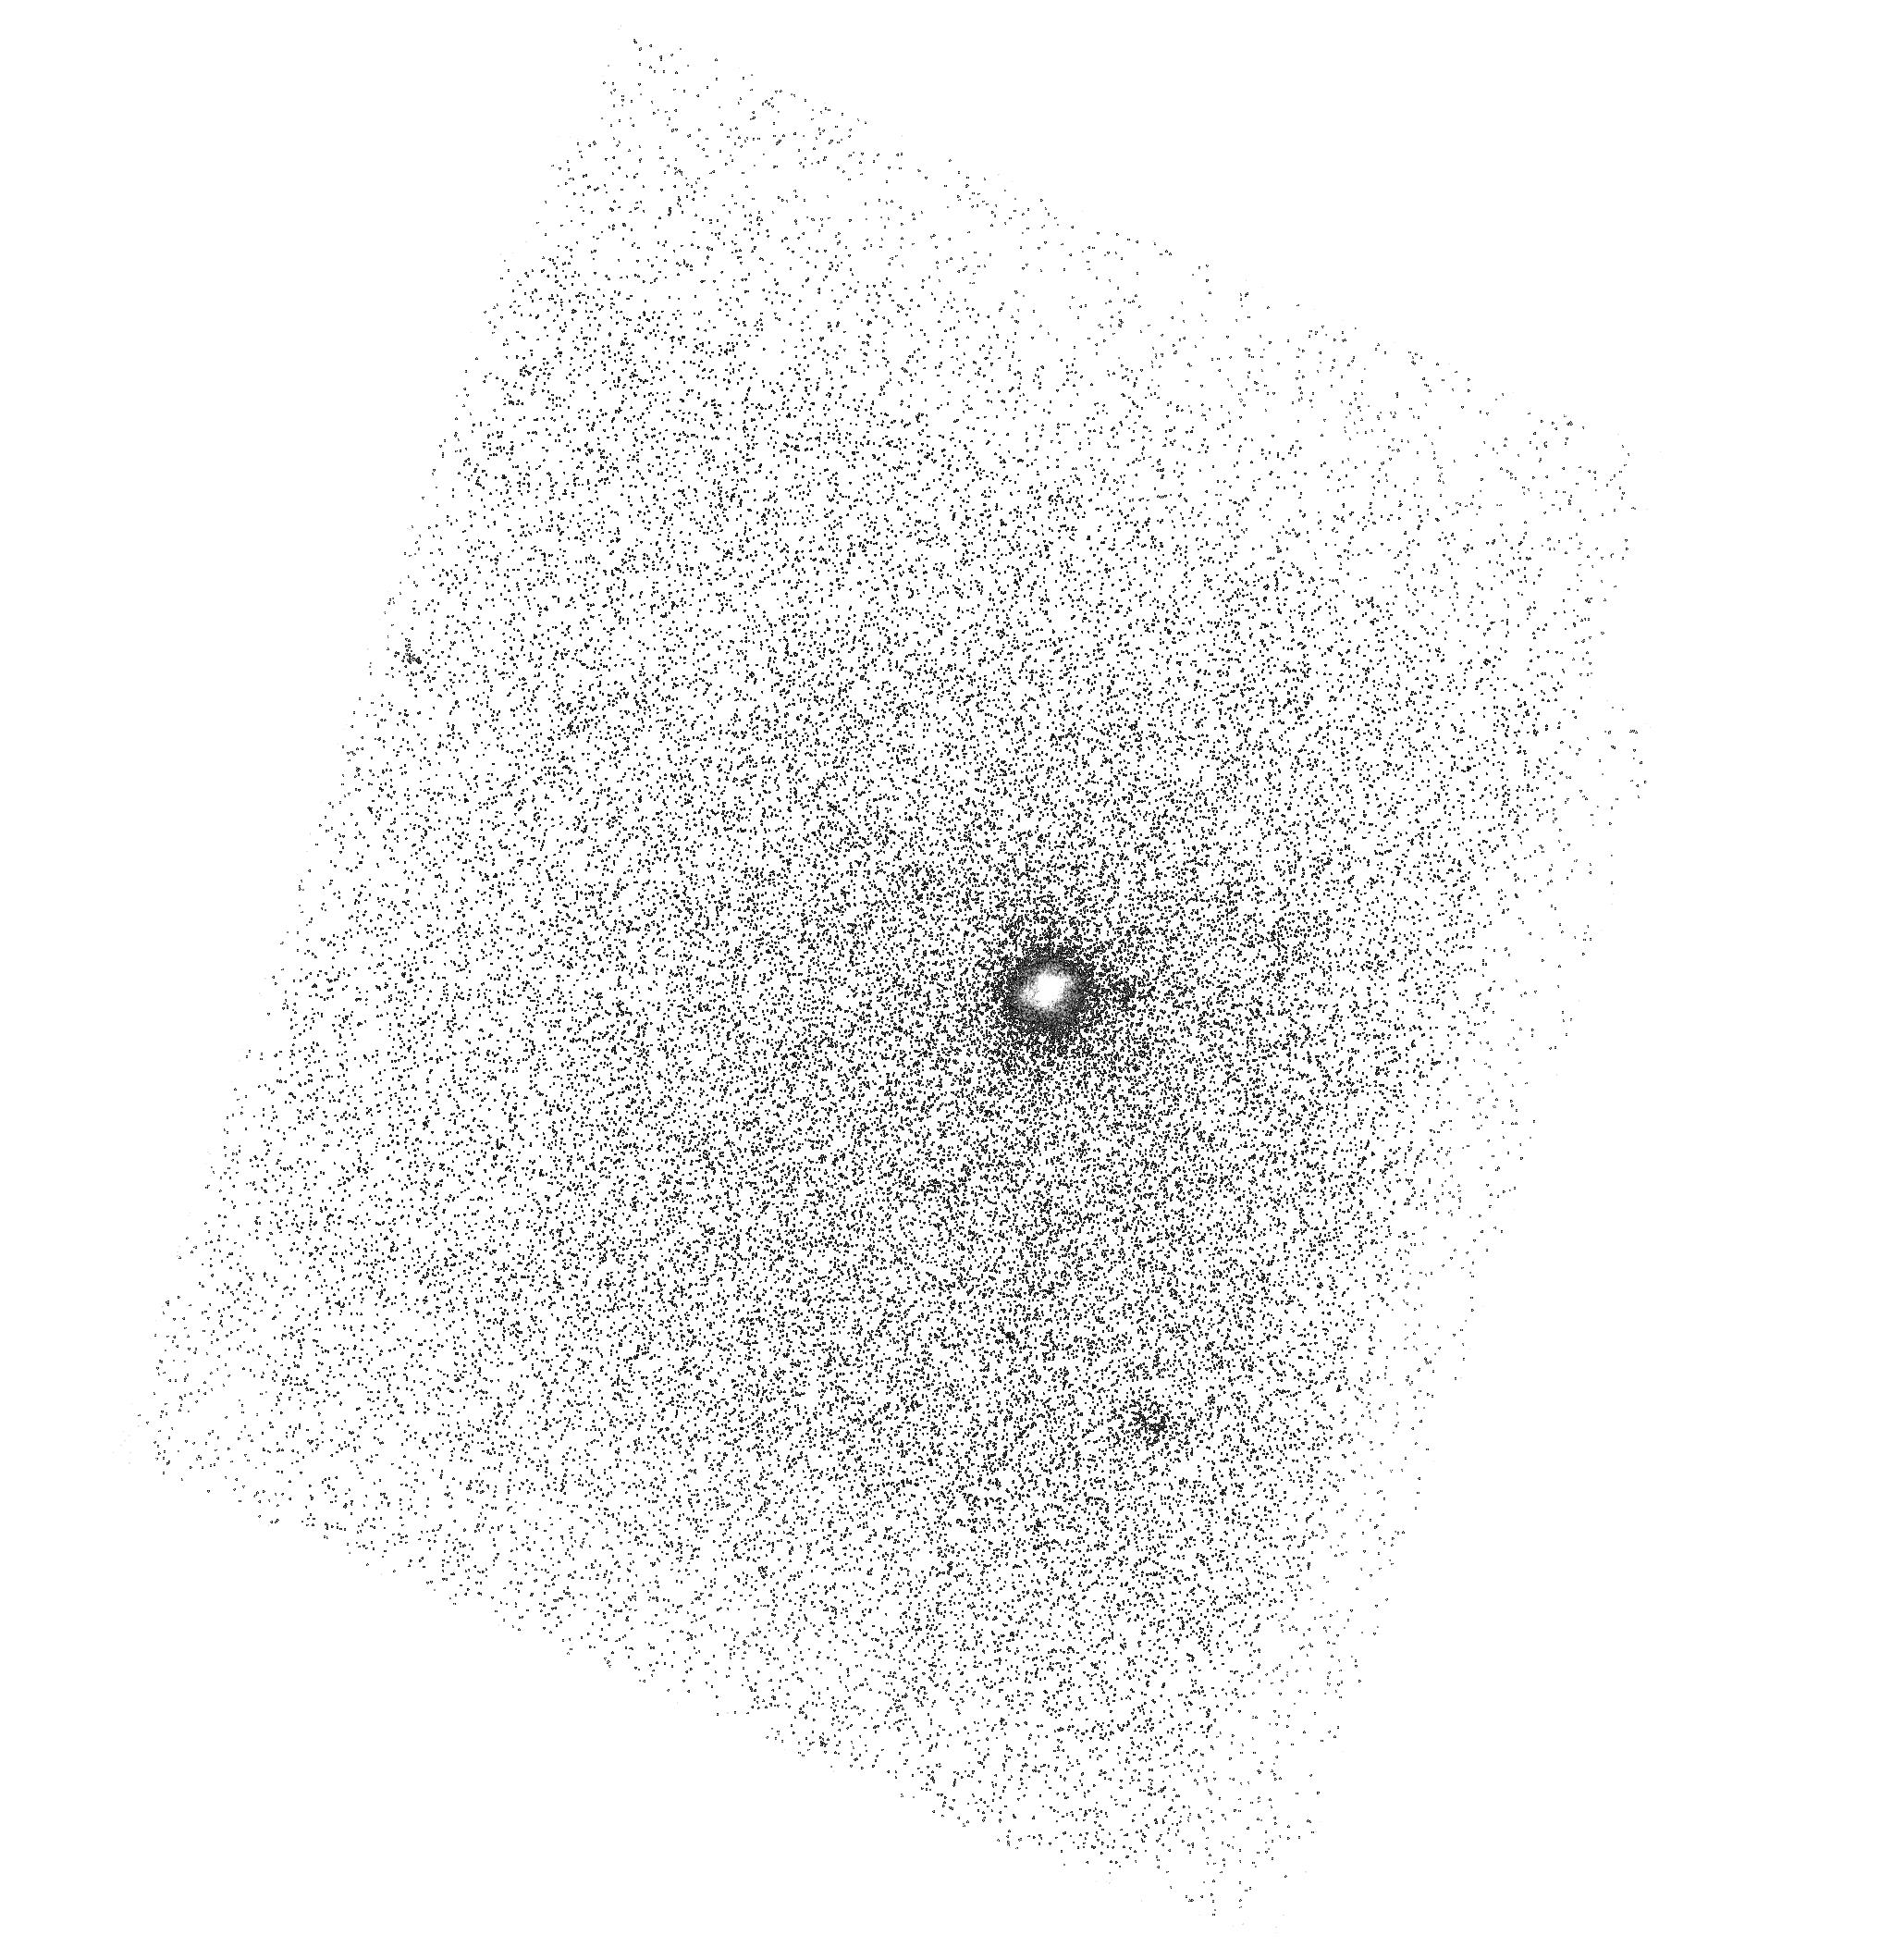
Target: SDSSJ235926.69+010838.8
Instrument: ACS/SBC
Filter: F150LP
Exposure: 34 min
Observation ID: hst_15643_52_acs_sbc_f150lp_jdxv52

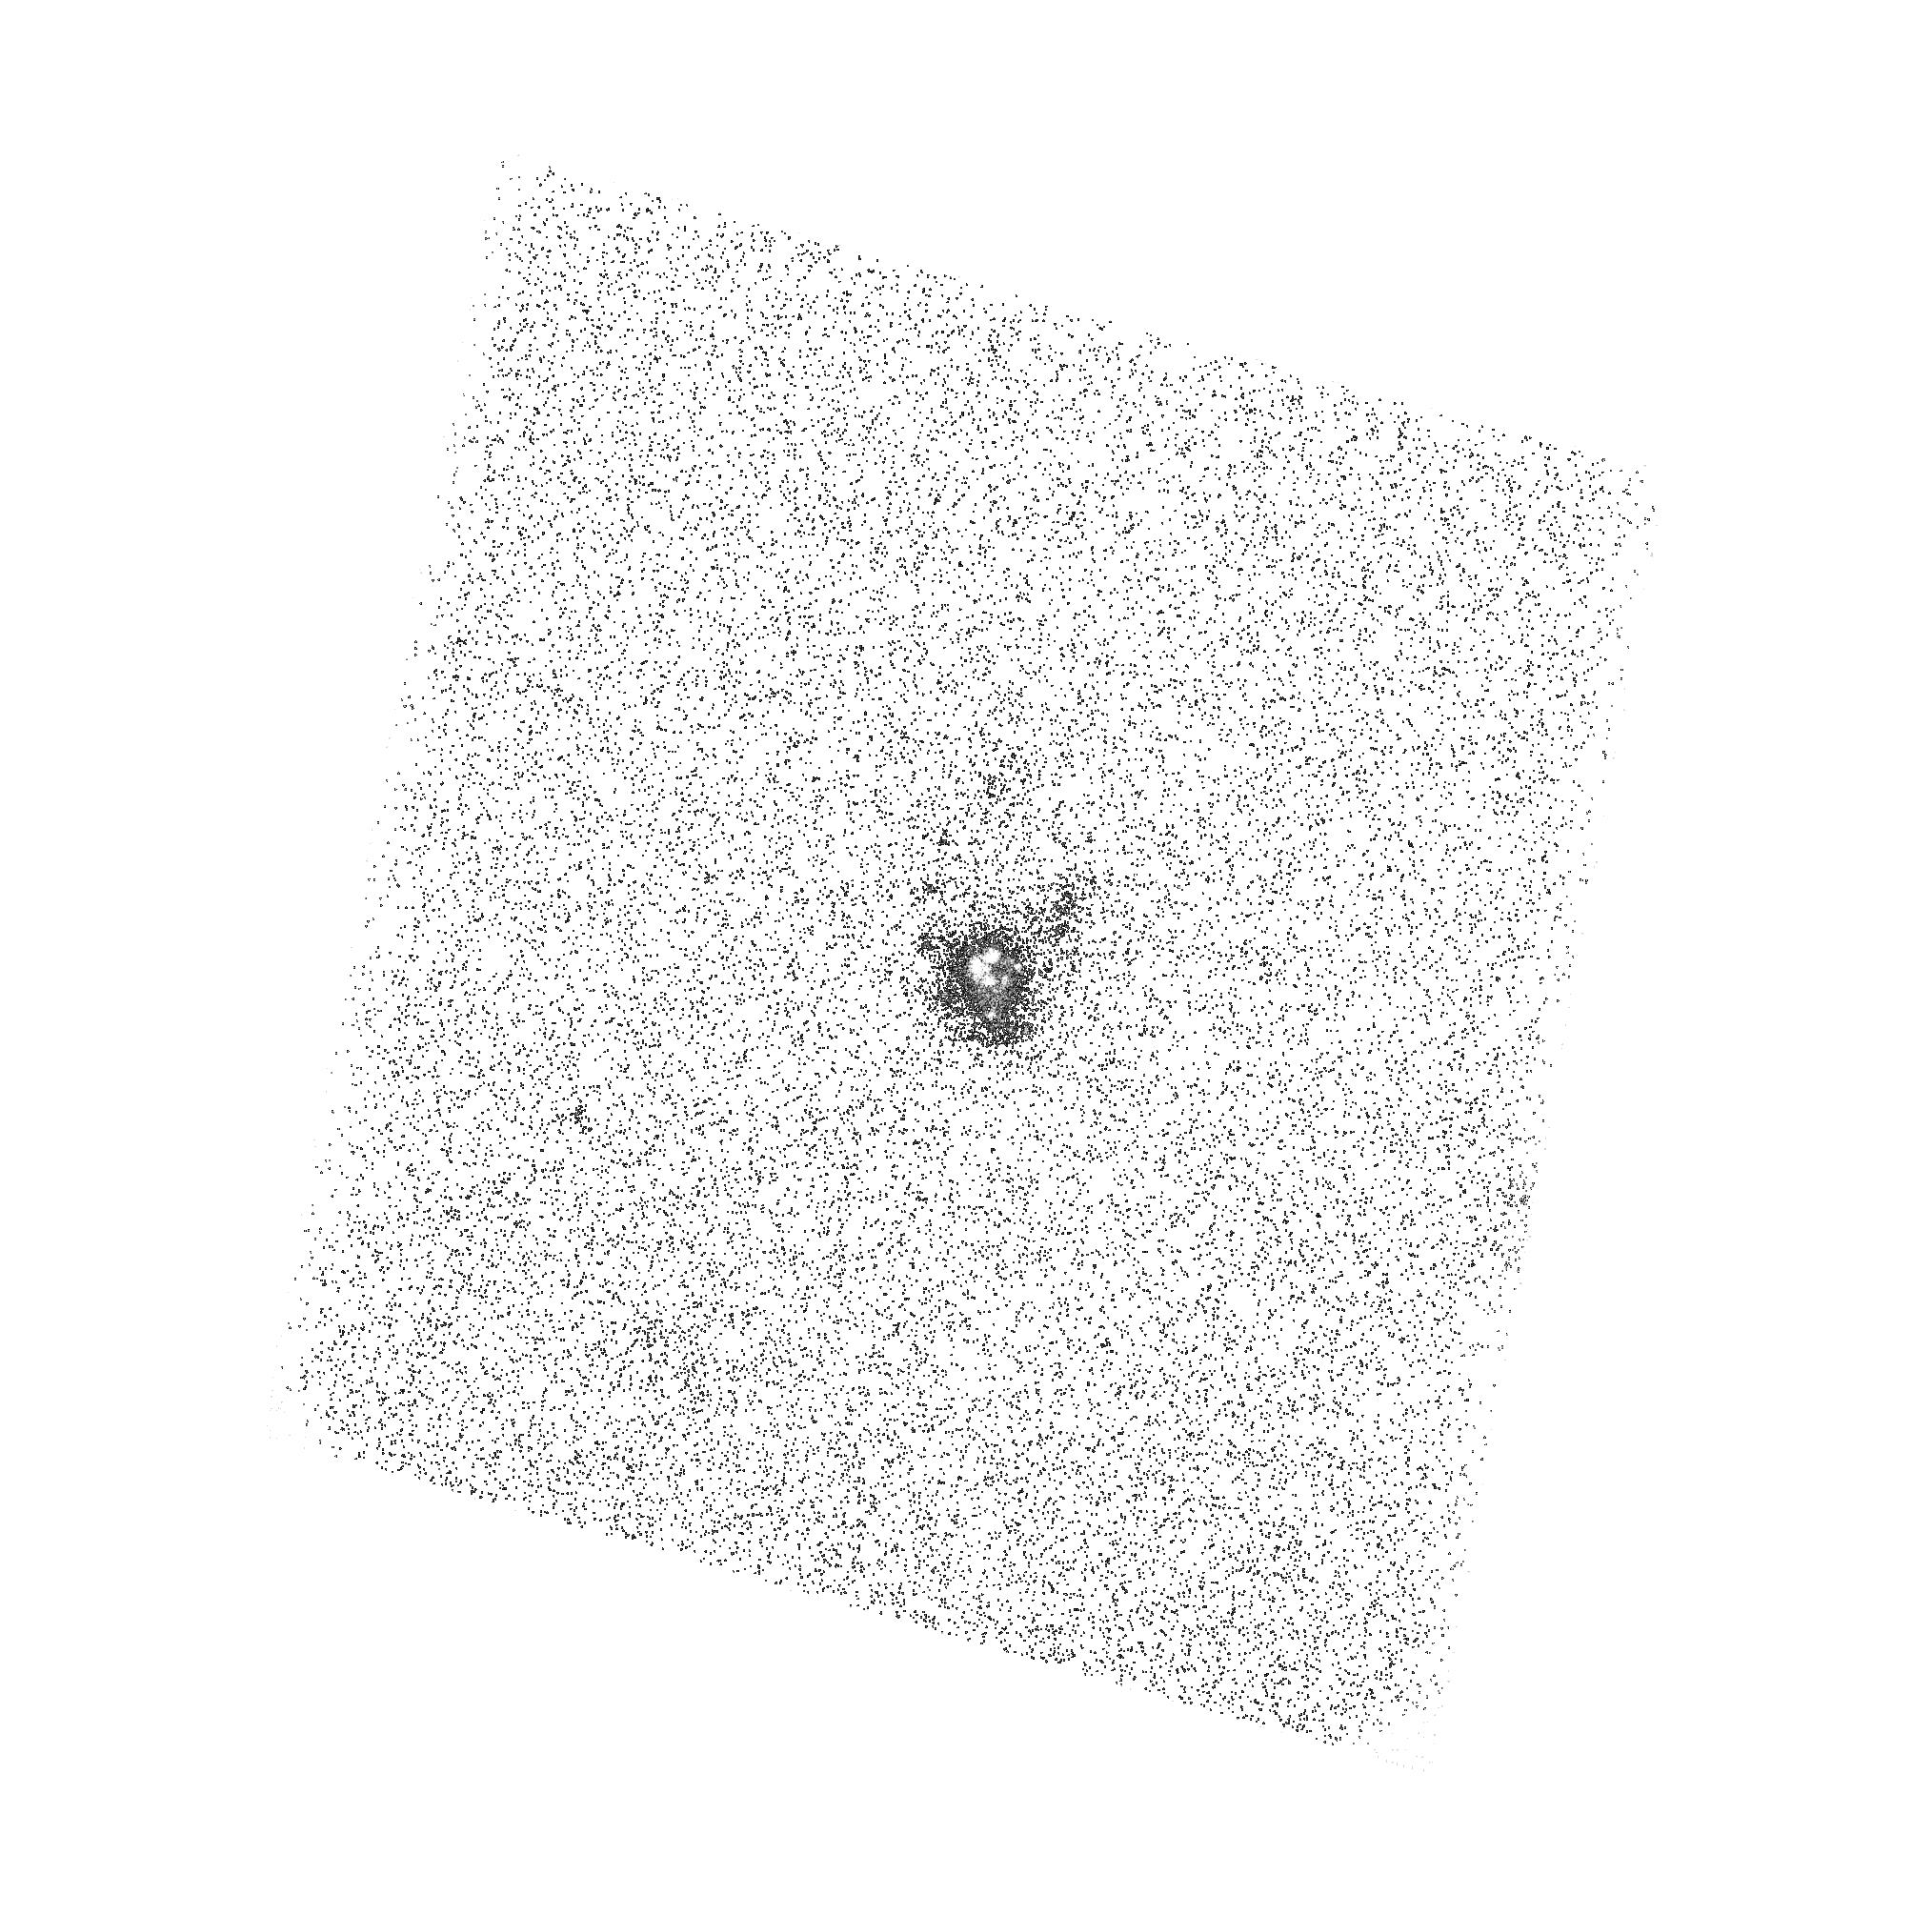
Target: SDSSJ231812.99-004125.9
Instrument: ACS/SBC
Filter: F165LP
Exposure: 43 min
Observation ID: hst_15643_11_acs_sbc_f165lp_jdxv11

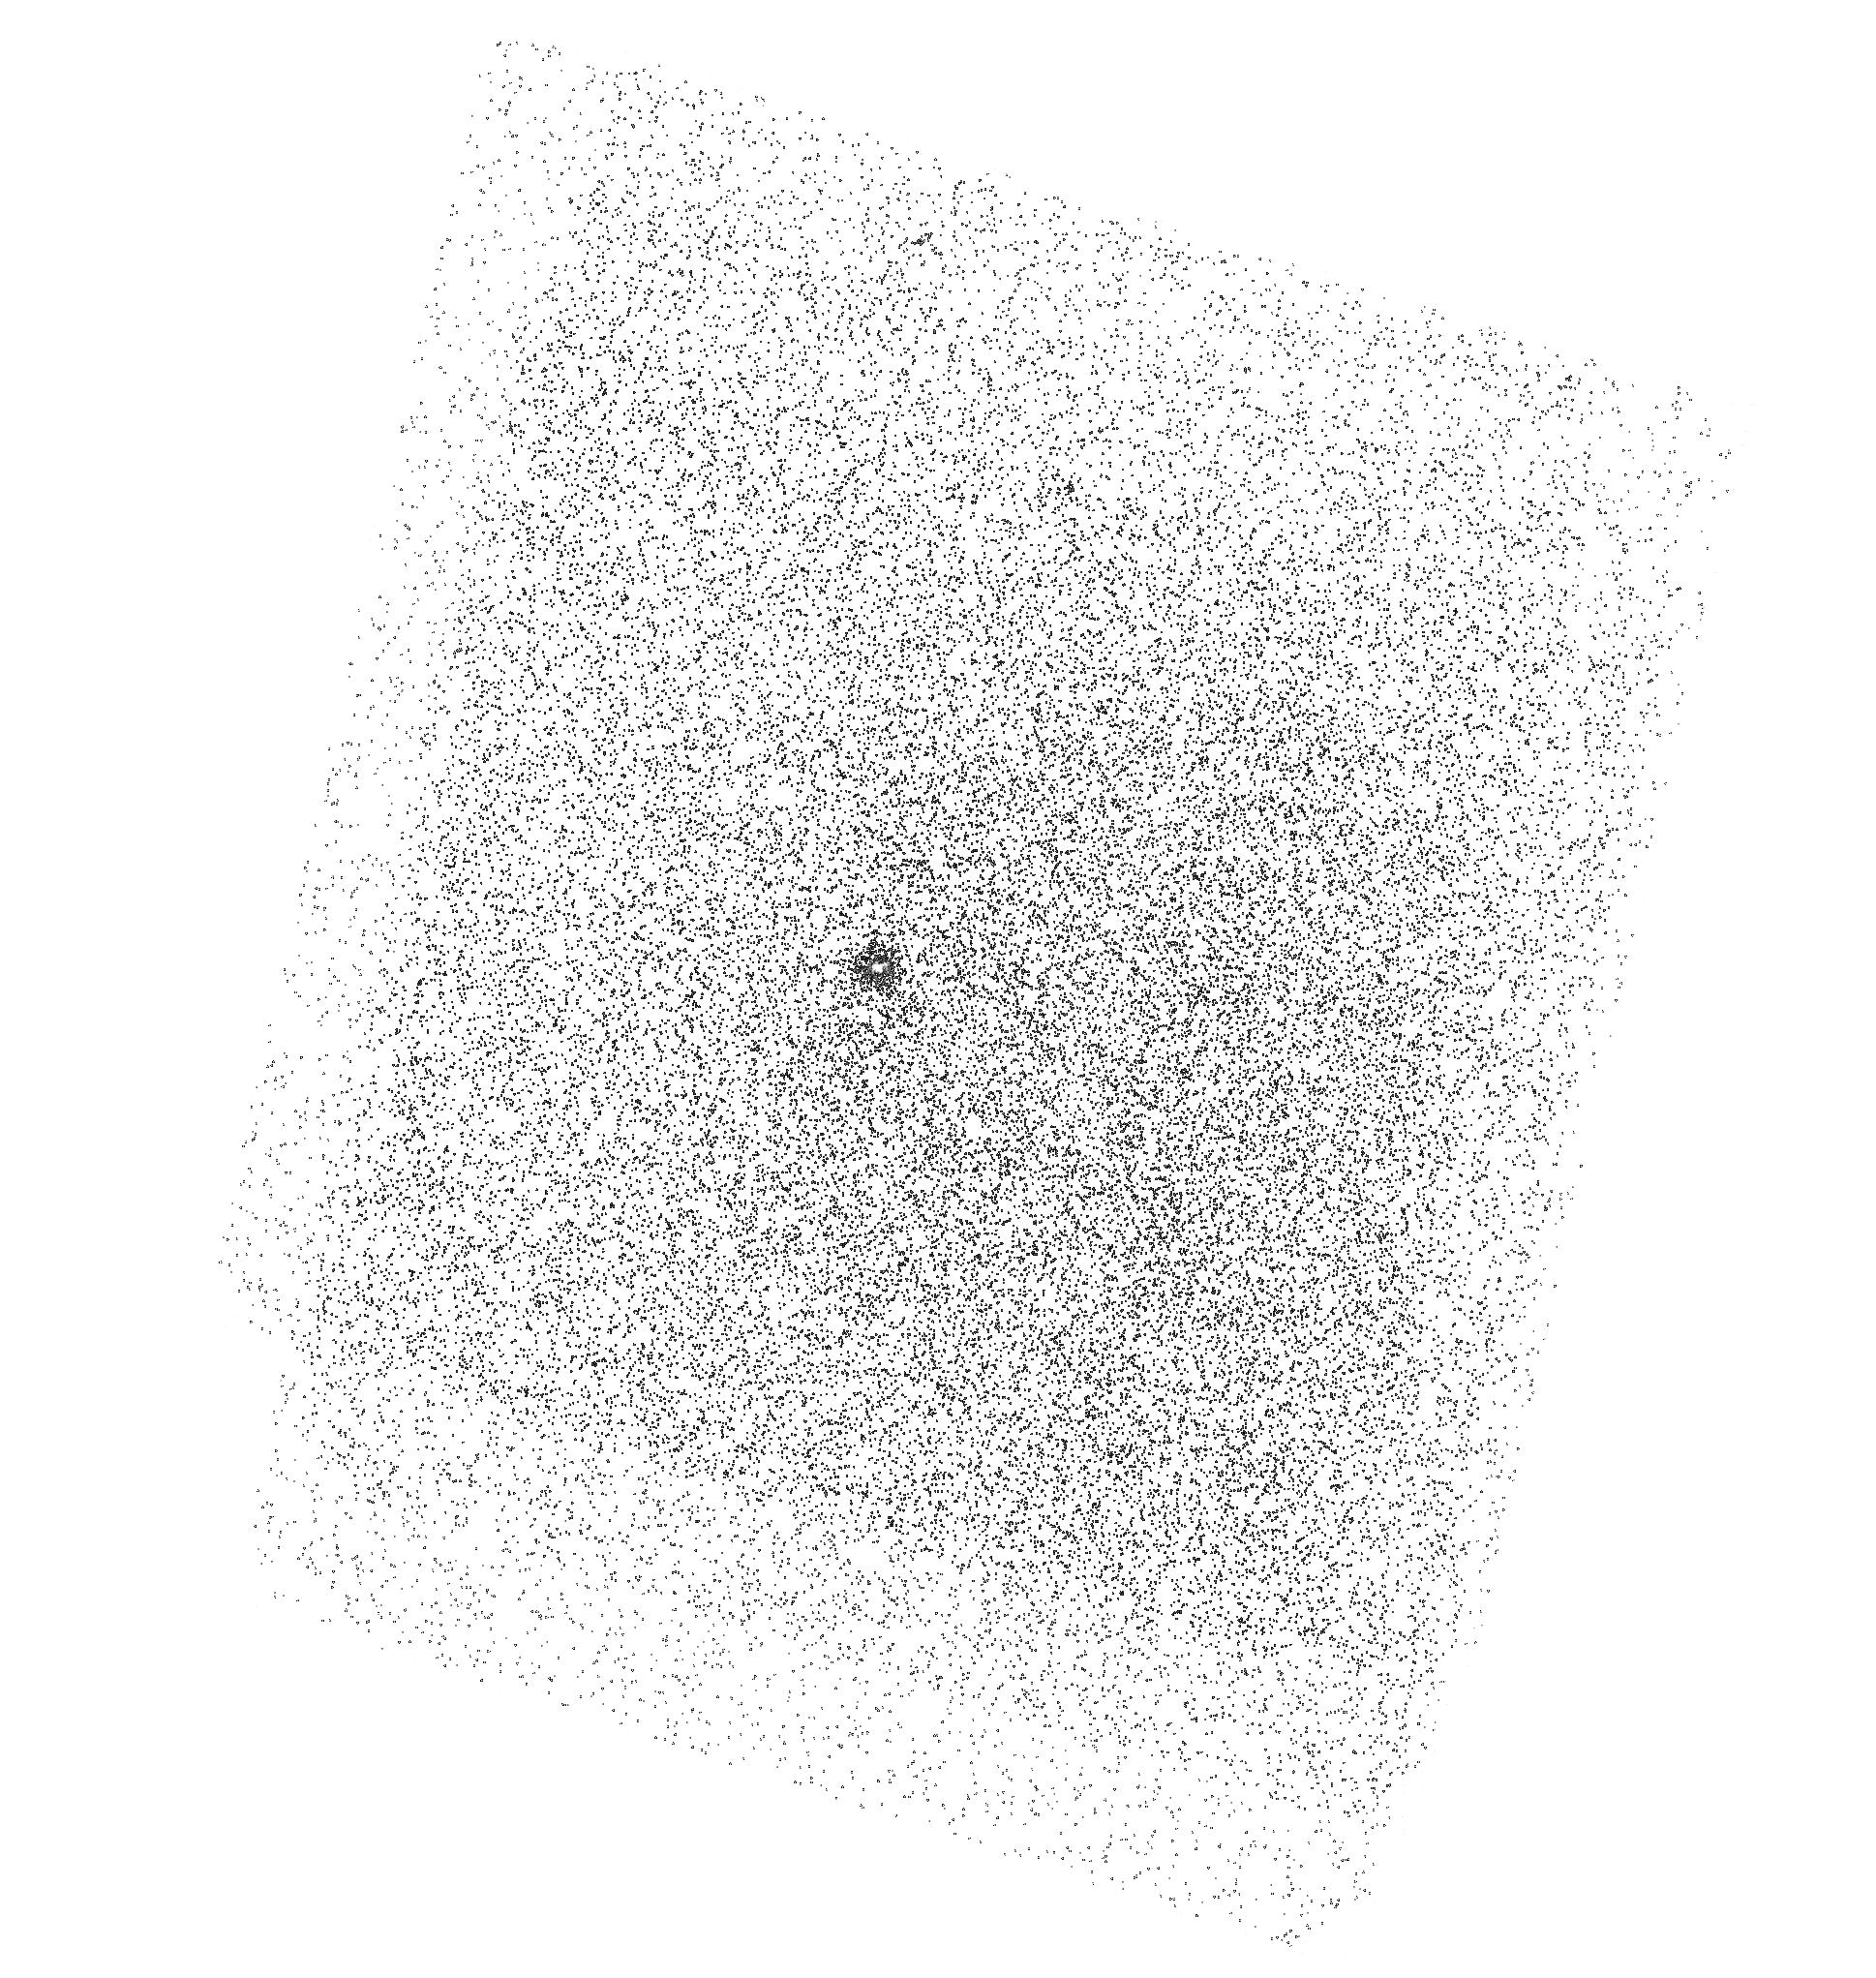
Target: SDSSJ023243.62-004832.3
Instrument: ACS/SBC
Filter: F150LP
Exposure: 34 min
Observation ID: hst_15643_33_acs_sbc_f150lp_jdxv33

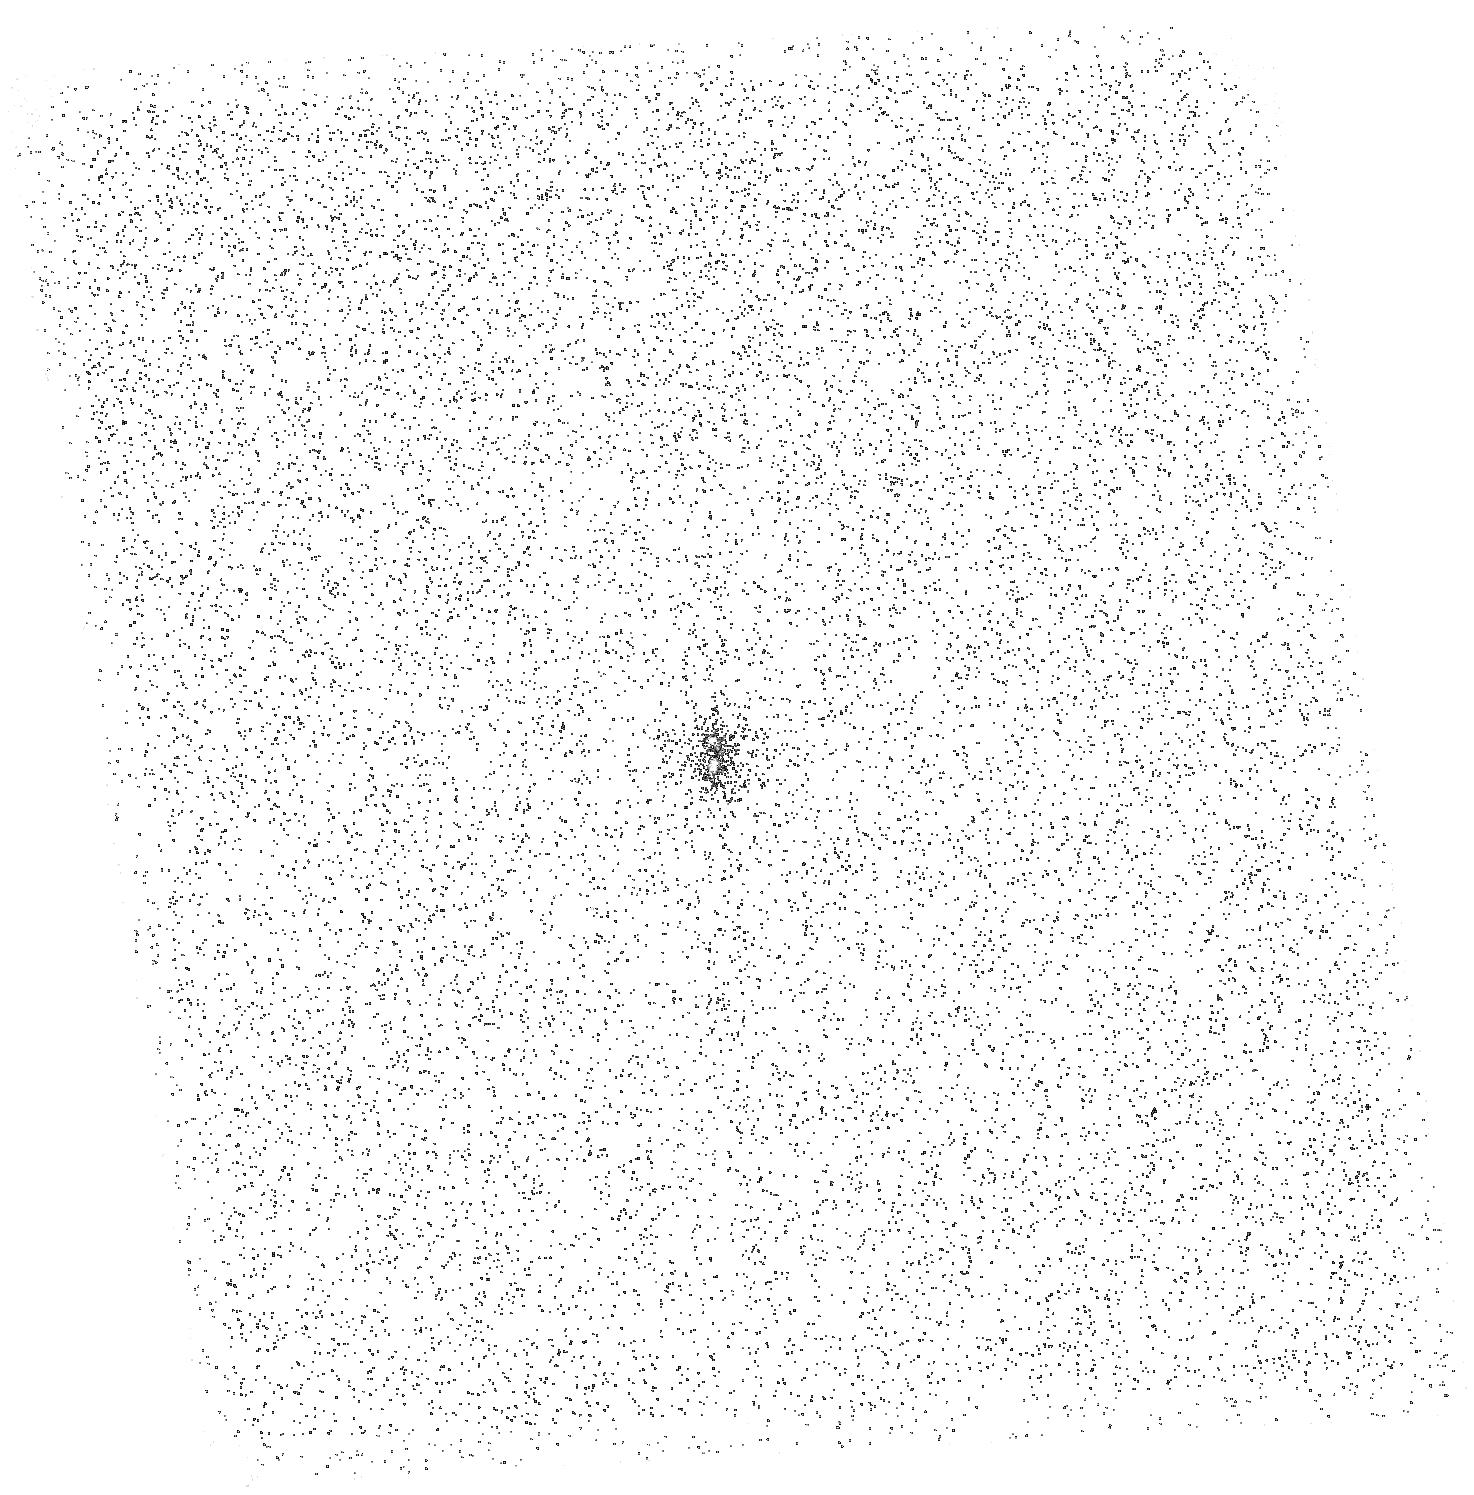
Target: SDSSJ013913.21+010856.0
Instrument: ACS/SBC
Filter: F165LP
Exposure: 25 min
Observation ID: hst_15643_21_acs_sbc_f165lp_jdxv21

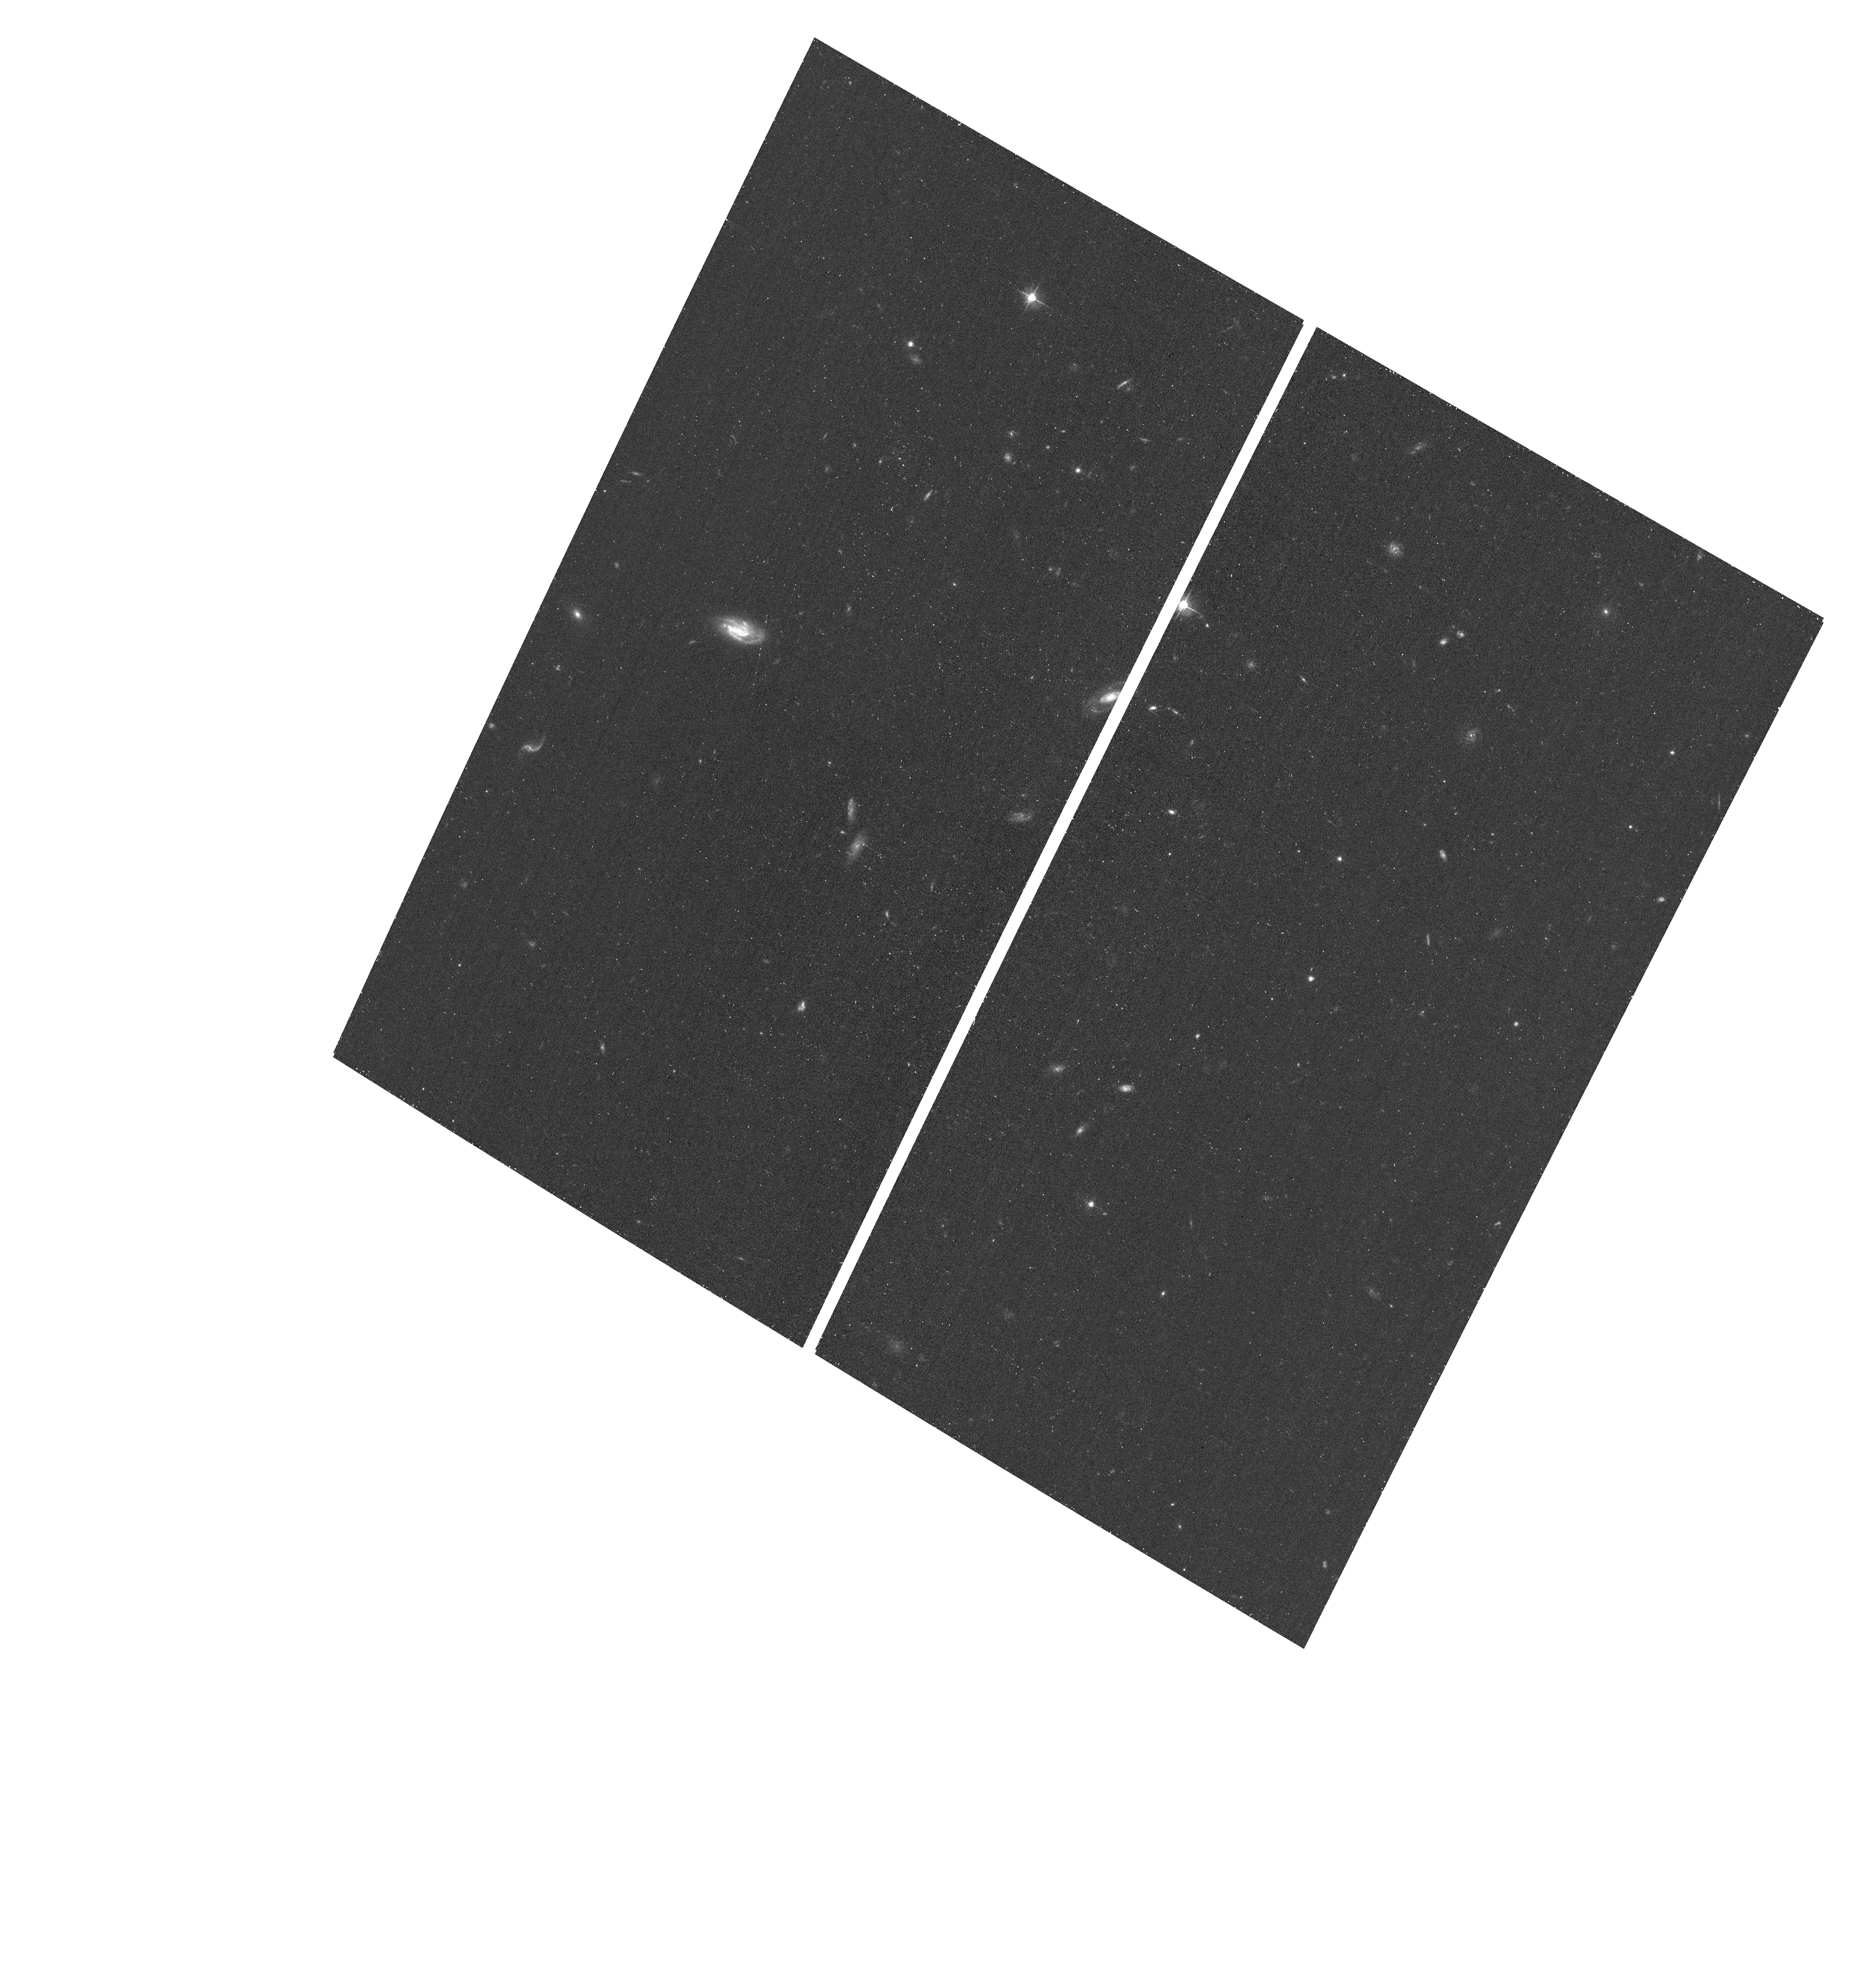
Target: SDSSJ000430.33-101129.6
Instrument: ACS/WFC
Filter: F555W
Exposure: 17 min
Observation ID: hst_15643_46_acs_wfc_f555w_jdxv46

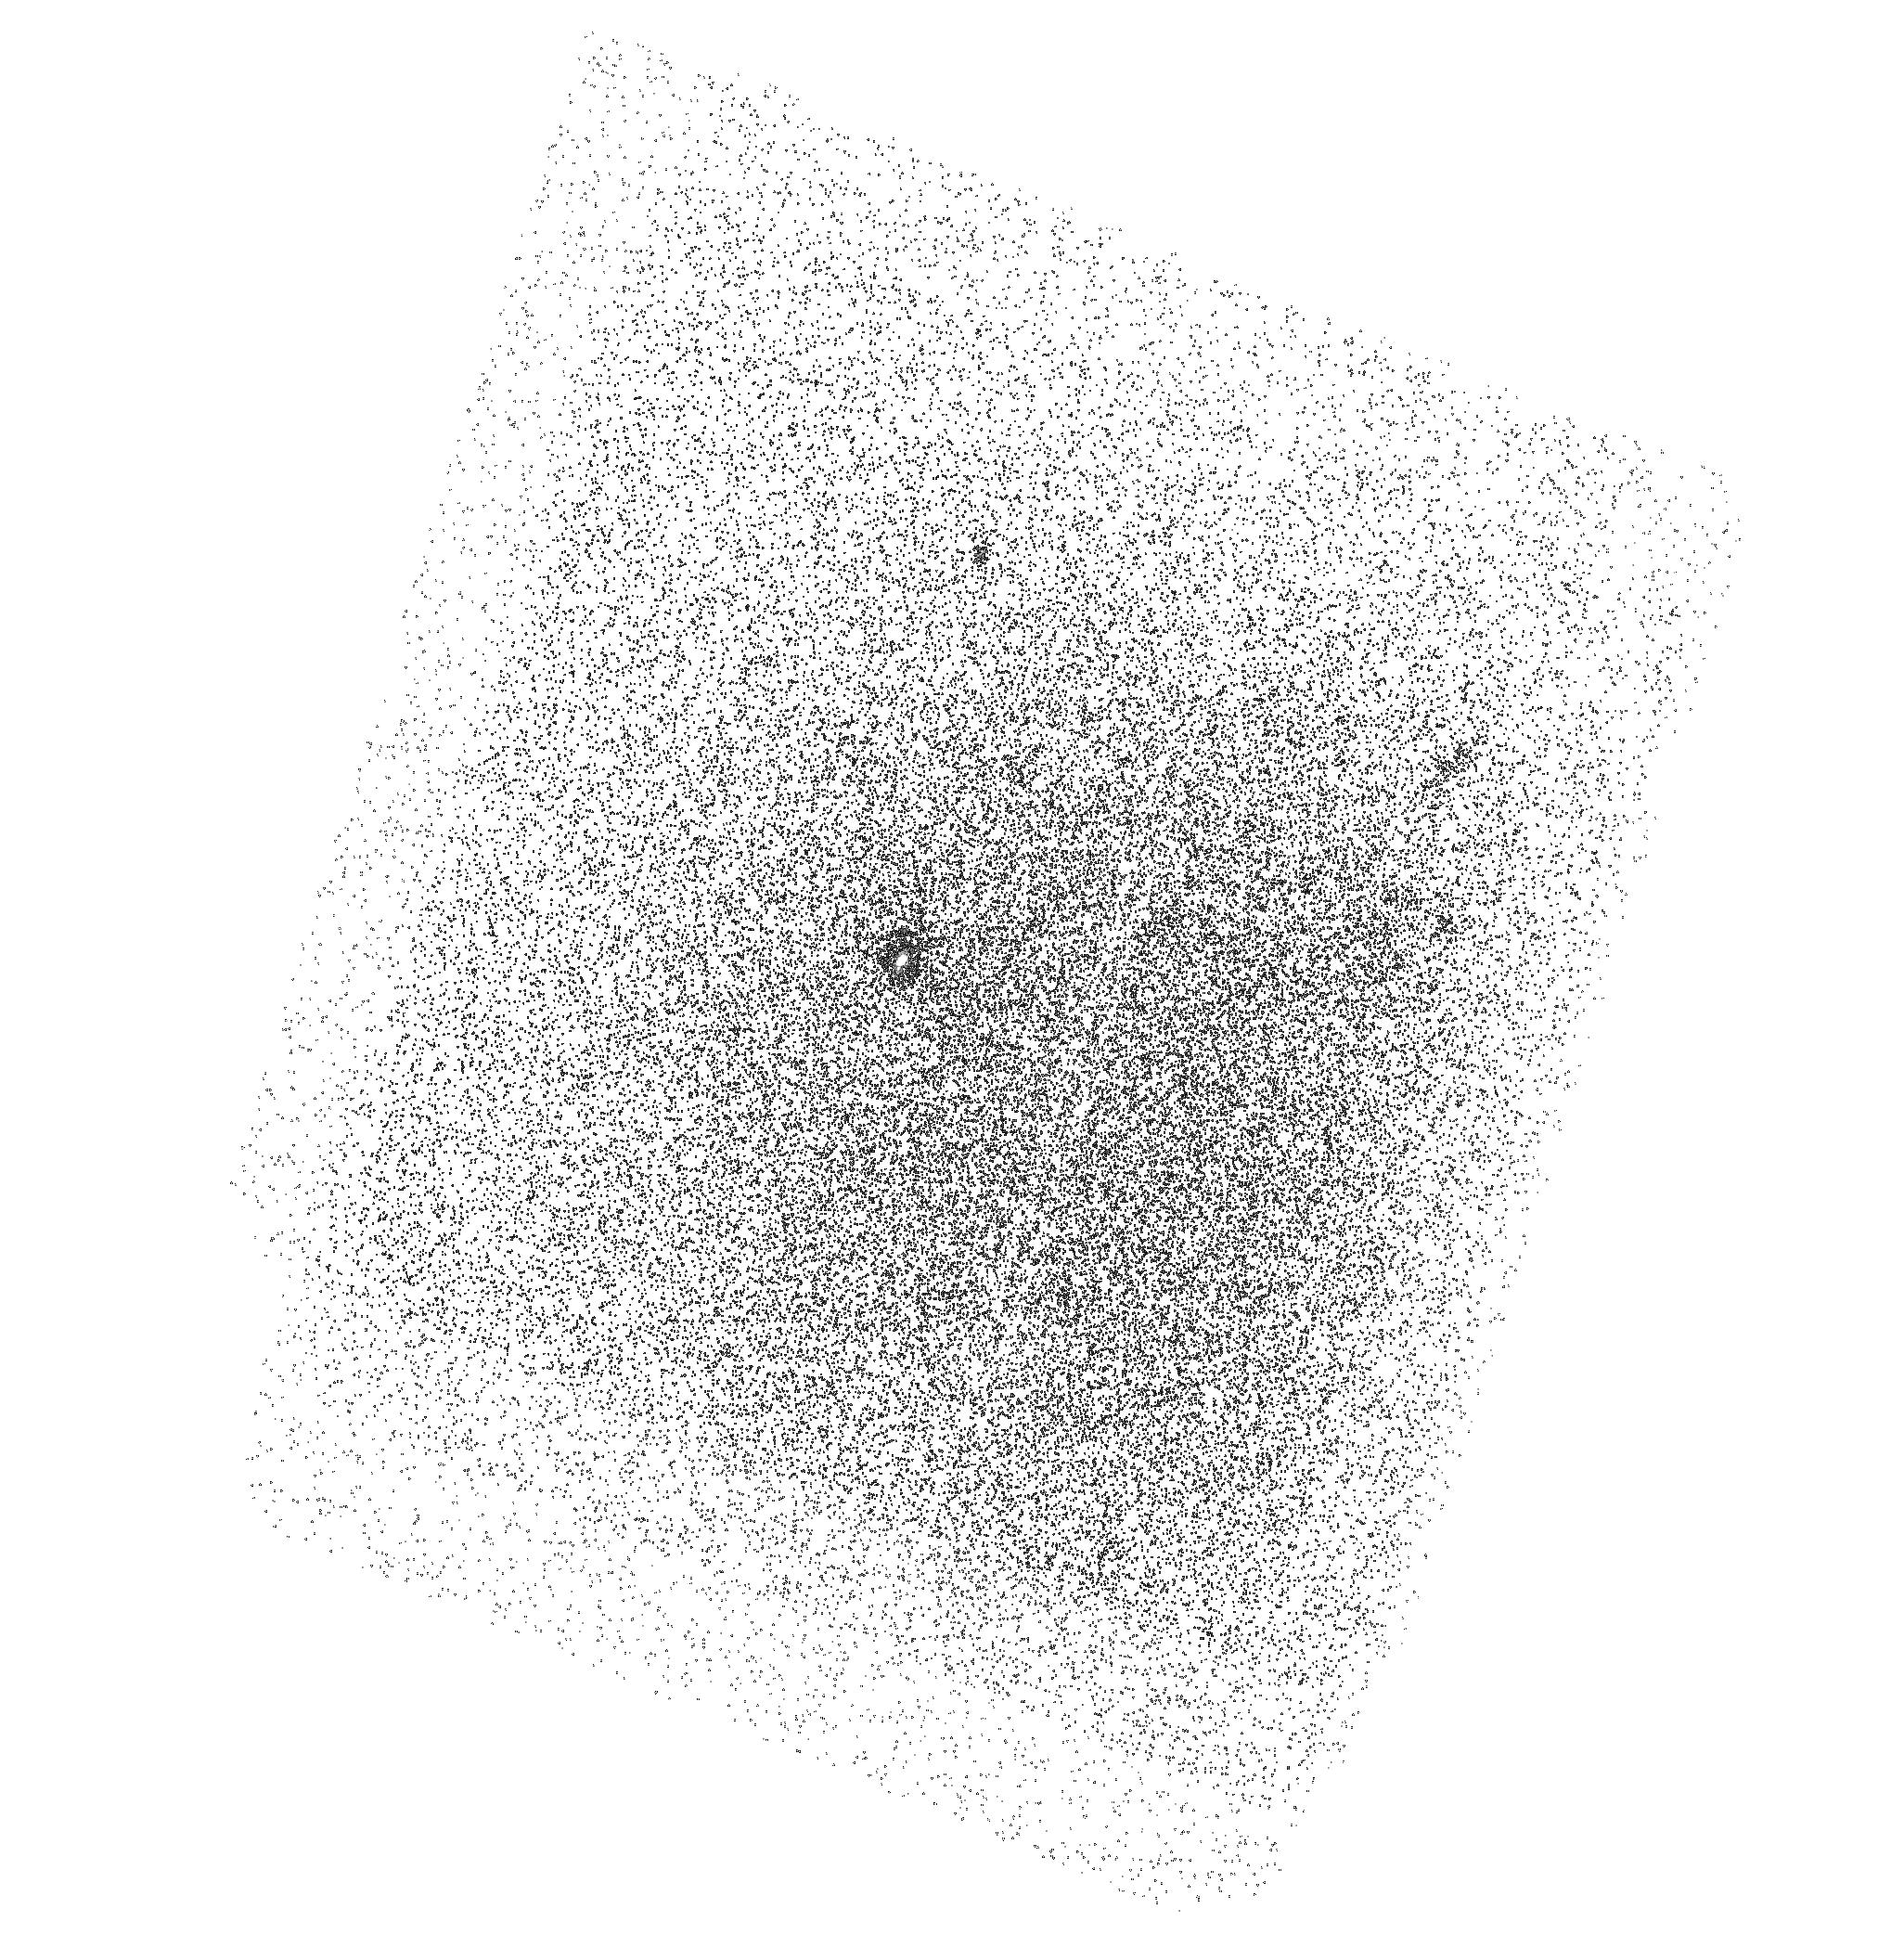
Target: SDSSJ235335.54+023150.2
Instrument: ACS/SBC
Filter: F165LP
Exposure: 51 min
Observation ID: hst_15643_73_acs_sbc_f165lp_jdxv73

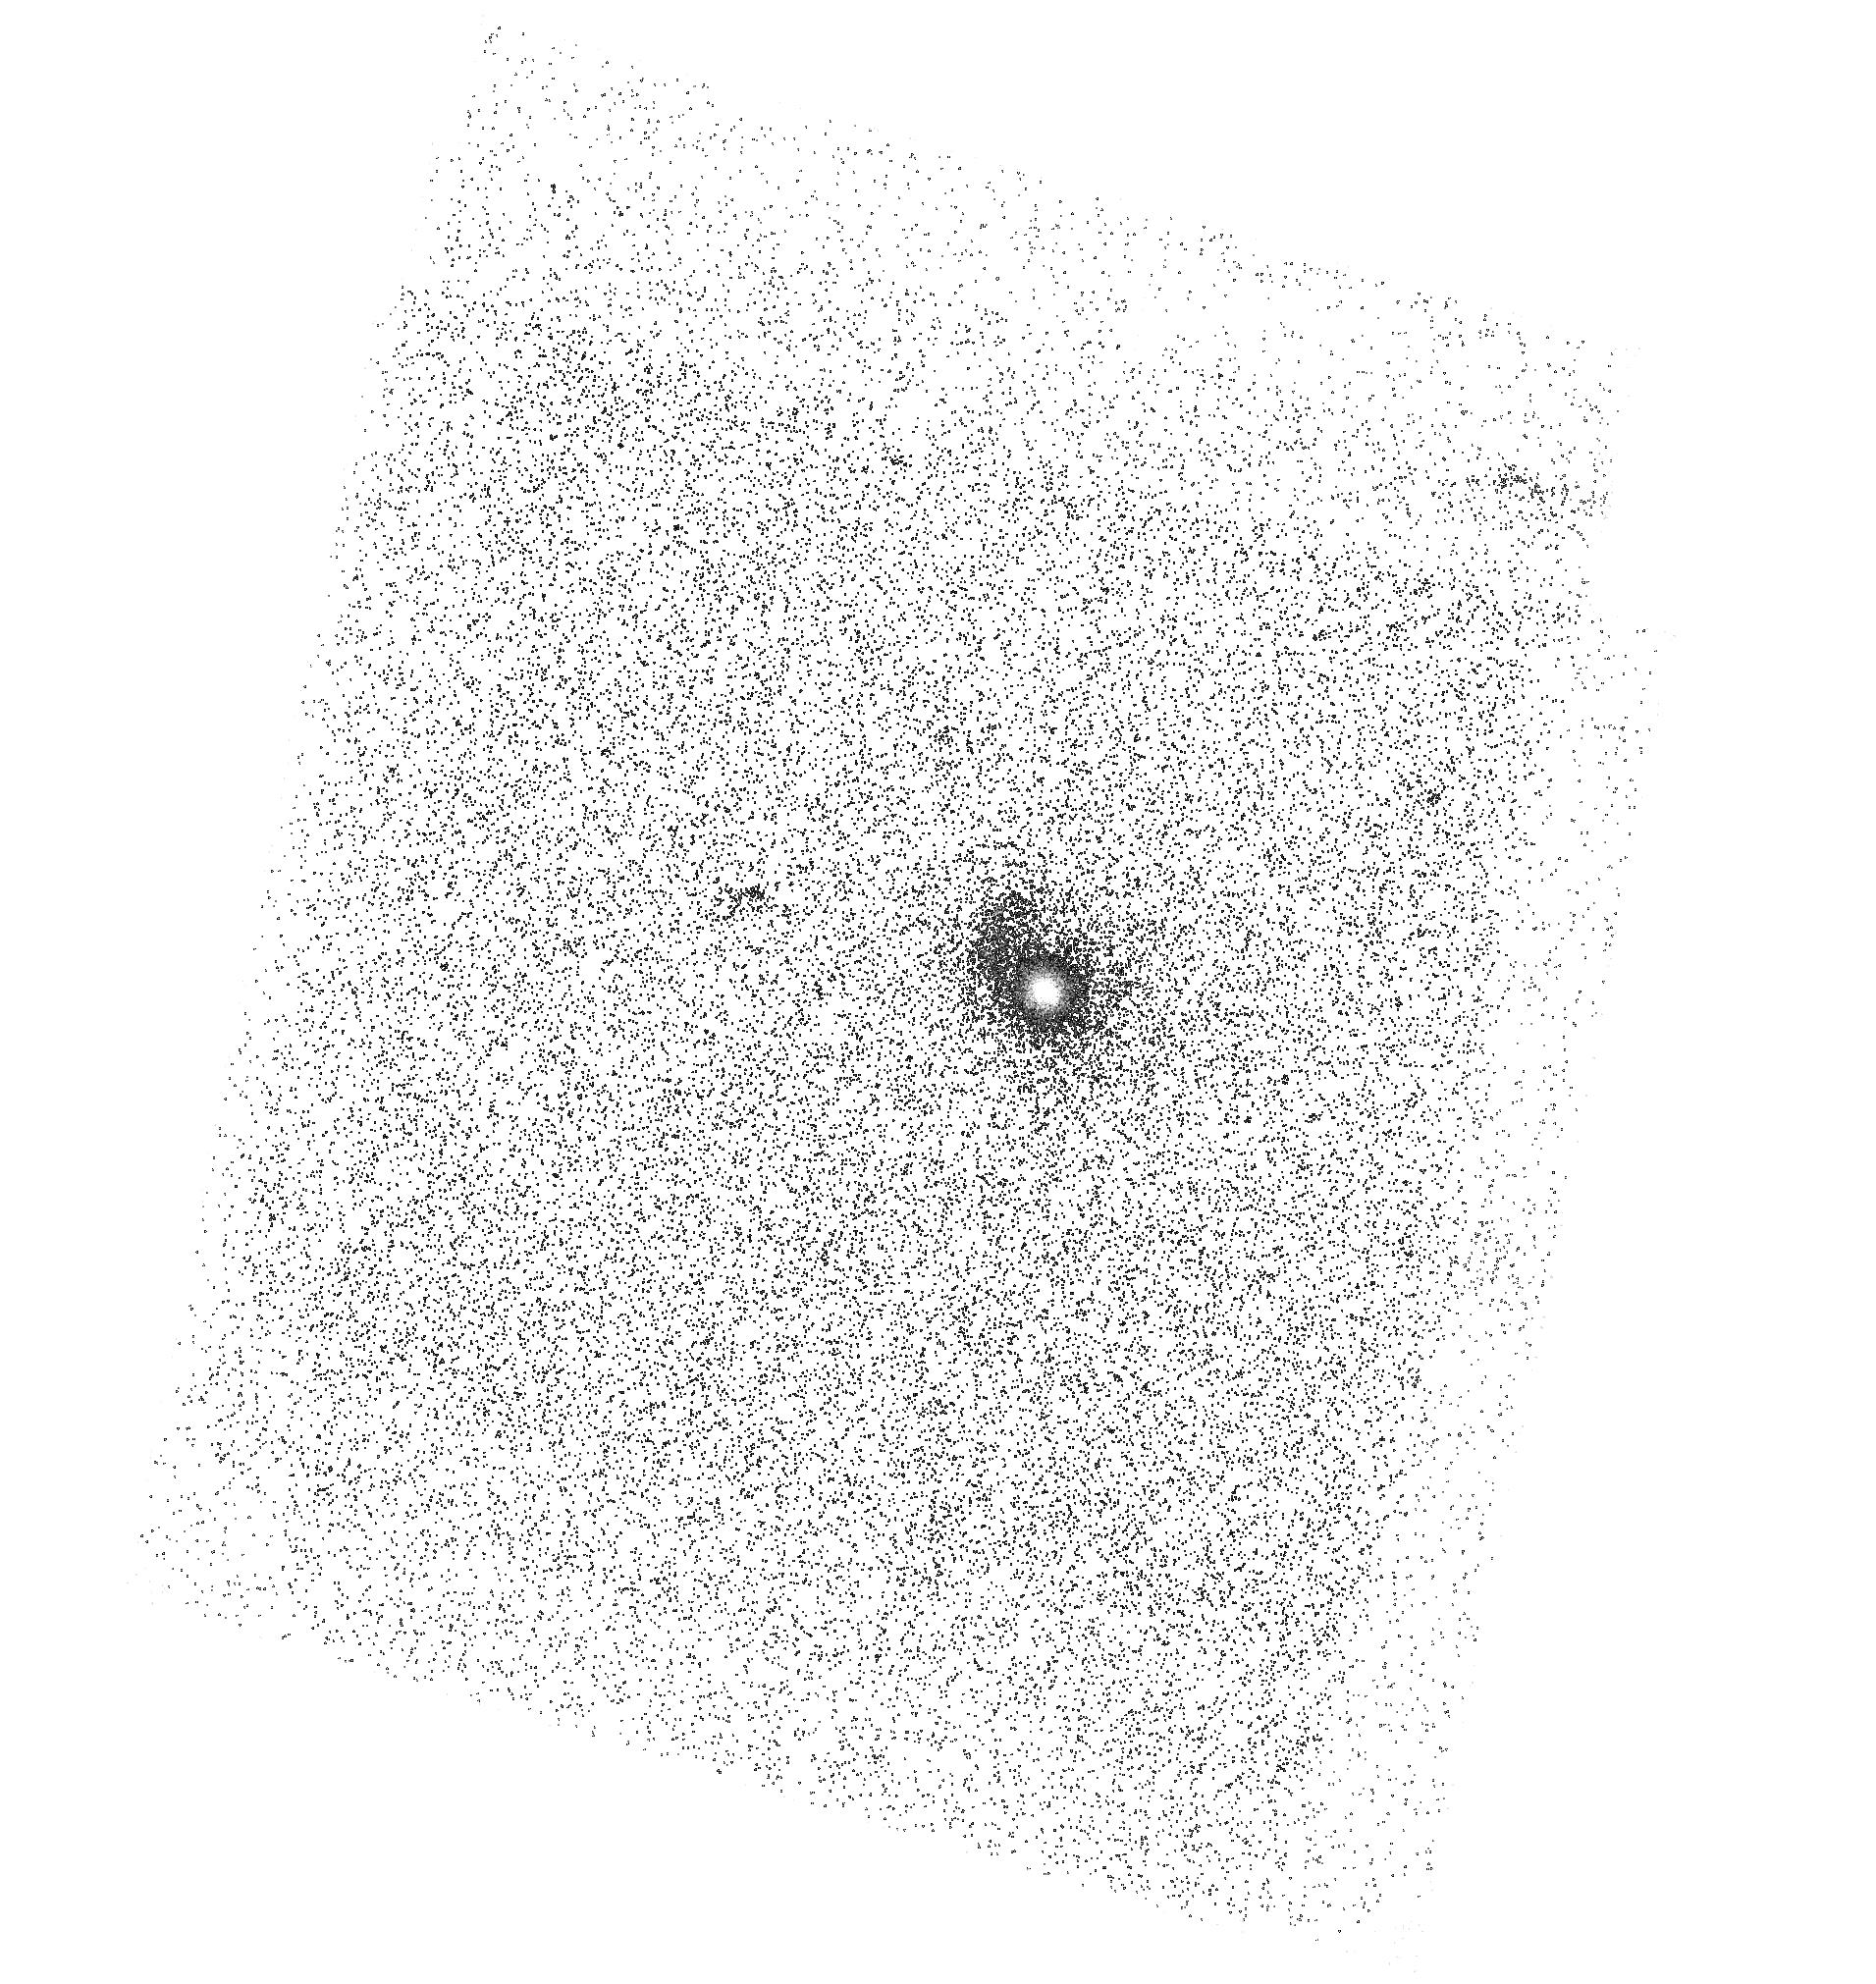
Target: SDSSJ015655.76-010116.5
Instrument: ACS/SBC
Filter: F150LP
Exposure: 34 min
Observation ID: hst_15643_62_acs_sbc_f150lp_jdxv62

The Cosmic Evolution of Circumgalactic Gas and Lyman alpha Halos (PI: Hayes, Matthew James)

The Lyman alpha emission line (Lya) has recently fulfilled its decades-old promise to map the distribution of atomic gas around high-z galaxies: large, extended Lya halos are routinely discovered, and statistical samples are emerging. Unfortunately, at z>2-3 where this is systematically possible, galaxies are too faint, and poorly resolved to be studied in much detail, and the origin of these halos remains elusive. In the low-z universe, where galaxies' properties can be determined with high precision, the UV capabilities of HST have also made a huge impact. Lya halos are also common here and shown to result from resonance scattering, but the reported sizes are very different: halos become 3-10 times smaller, which hints at the cosmic evolution of circumgalactic gas. Absorption studies, however, show that the low-z CGM is still thick with HI, so why do the Lya halos disappear? Another possibility is that almost every low-z galaxy imaged in Lya to date is too nearby to properly measure the CGM. Taking advantage of the UV initiative, we therefore propose to obtain deep Lya images and spectra of a new low-z sample that is nearby enough for high resolution, high SNR studies, but distant enough to capture CGM scales and halo sizes comparable to high-z. We will quantify the Lya scattering scales, search for low-z gas inflows, and detailed radiation transfer modeling will constrain density and clumping of the circumgalactic gas. This optimized sample will provide the anchor point for cosmic evolution studies that is ~10 Gyr later than high-z surveys, and will shed light on the formation process of cold gas in galaxy halos that is theoretically still not well understood.